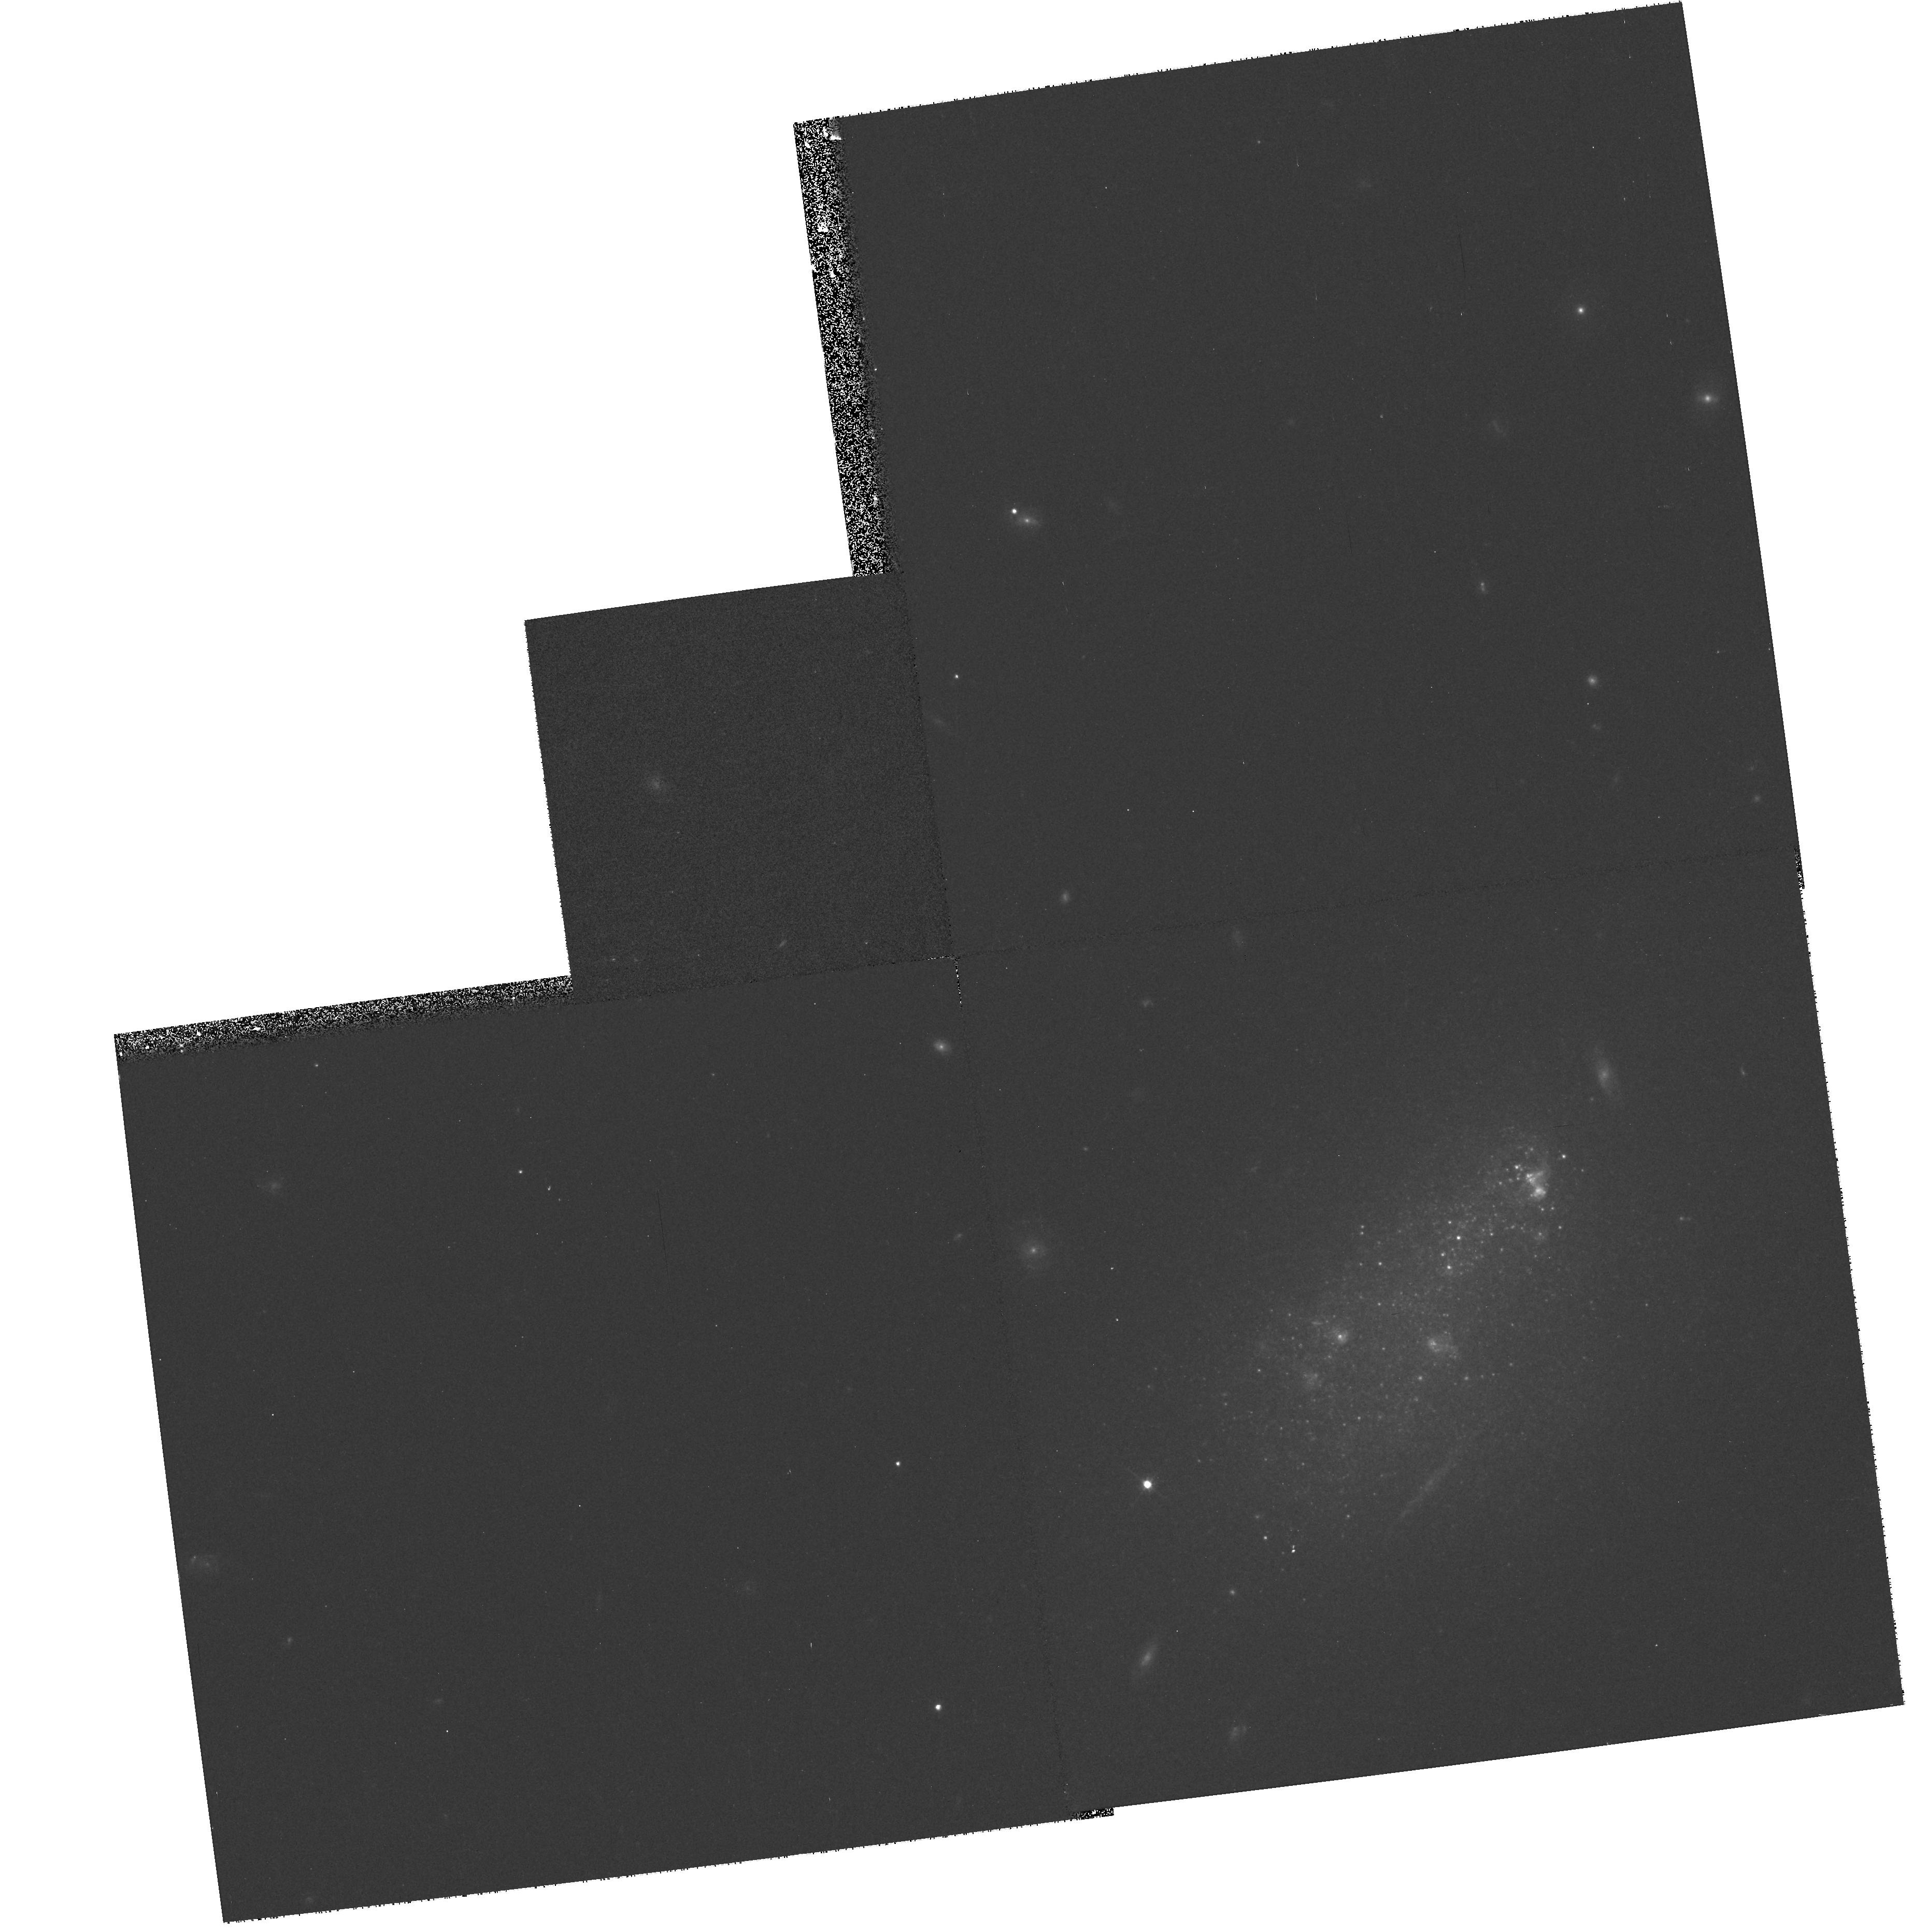
Target: UGC5423
Instrument: WFPC2/PC
Filter: F606W
Exposure: 10 min
Observation ID: hst_9162_30_wfpc2_pc_f606w_u6g230

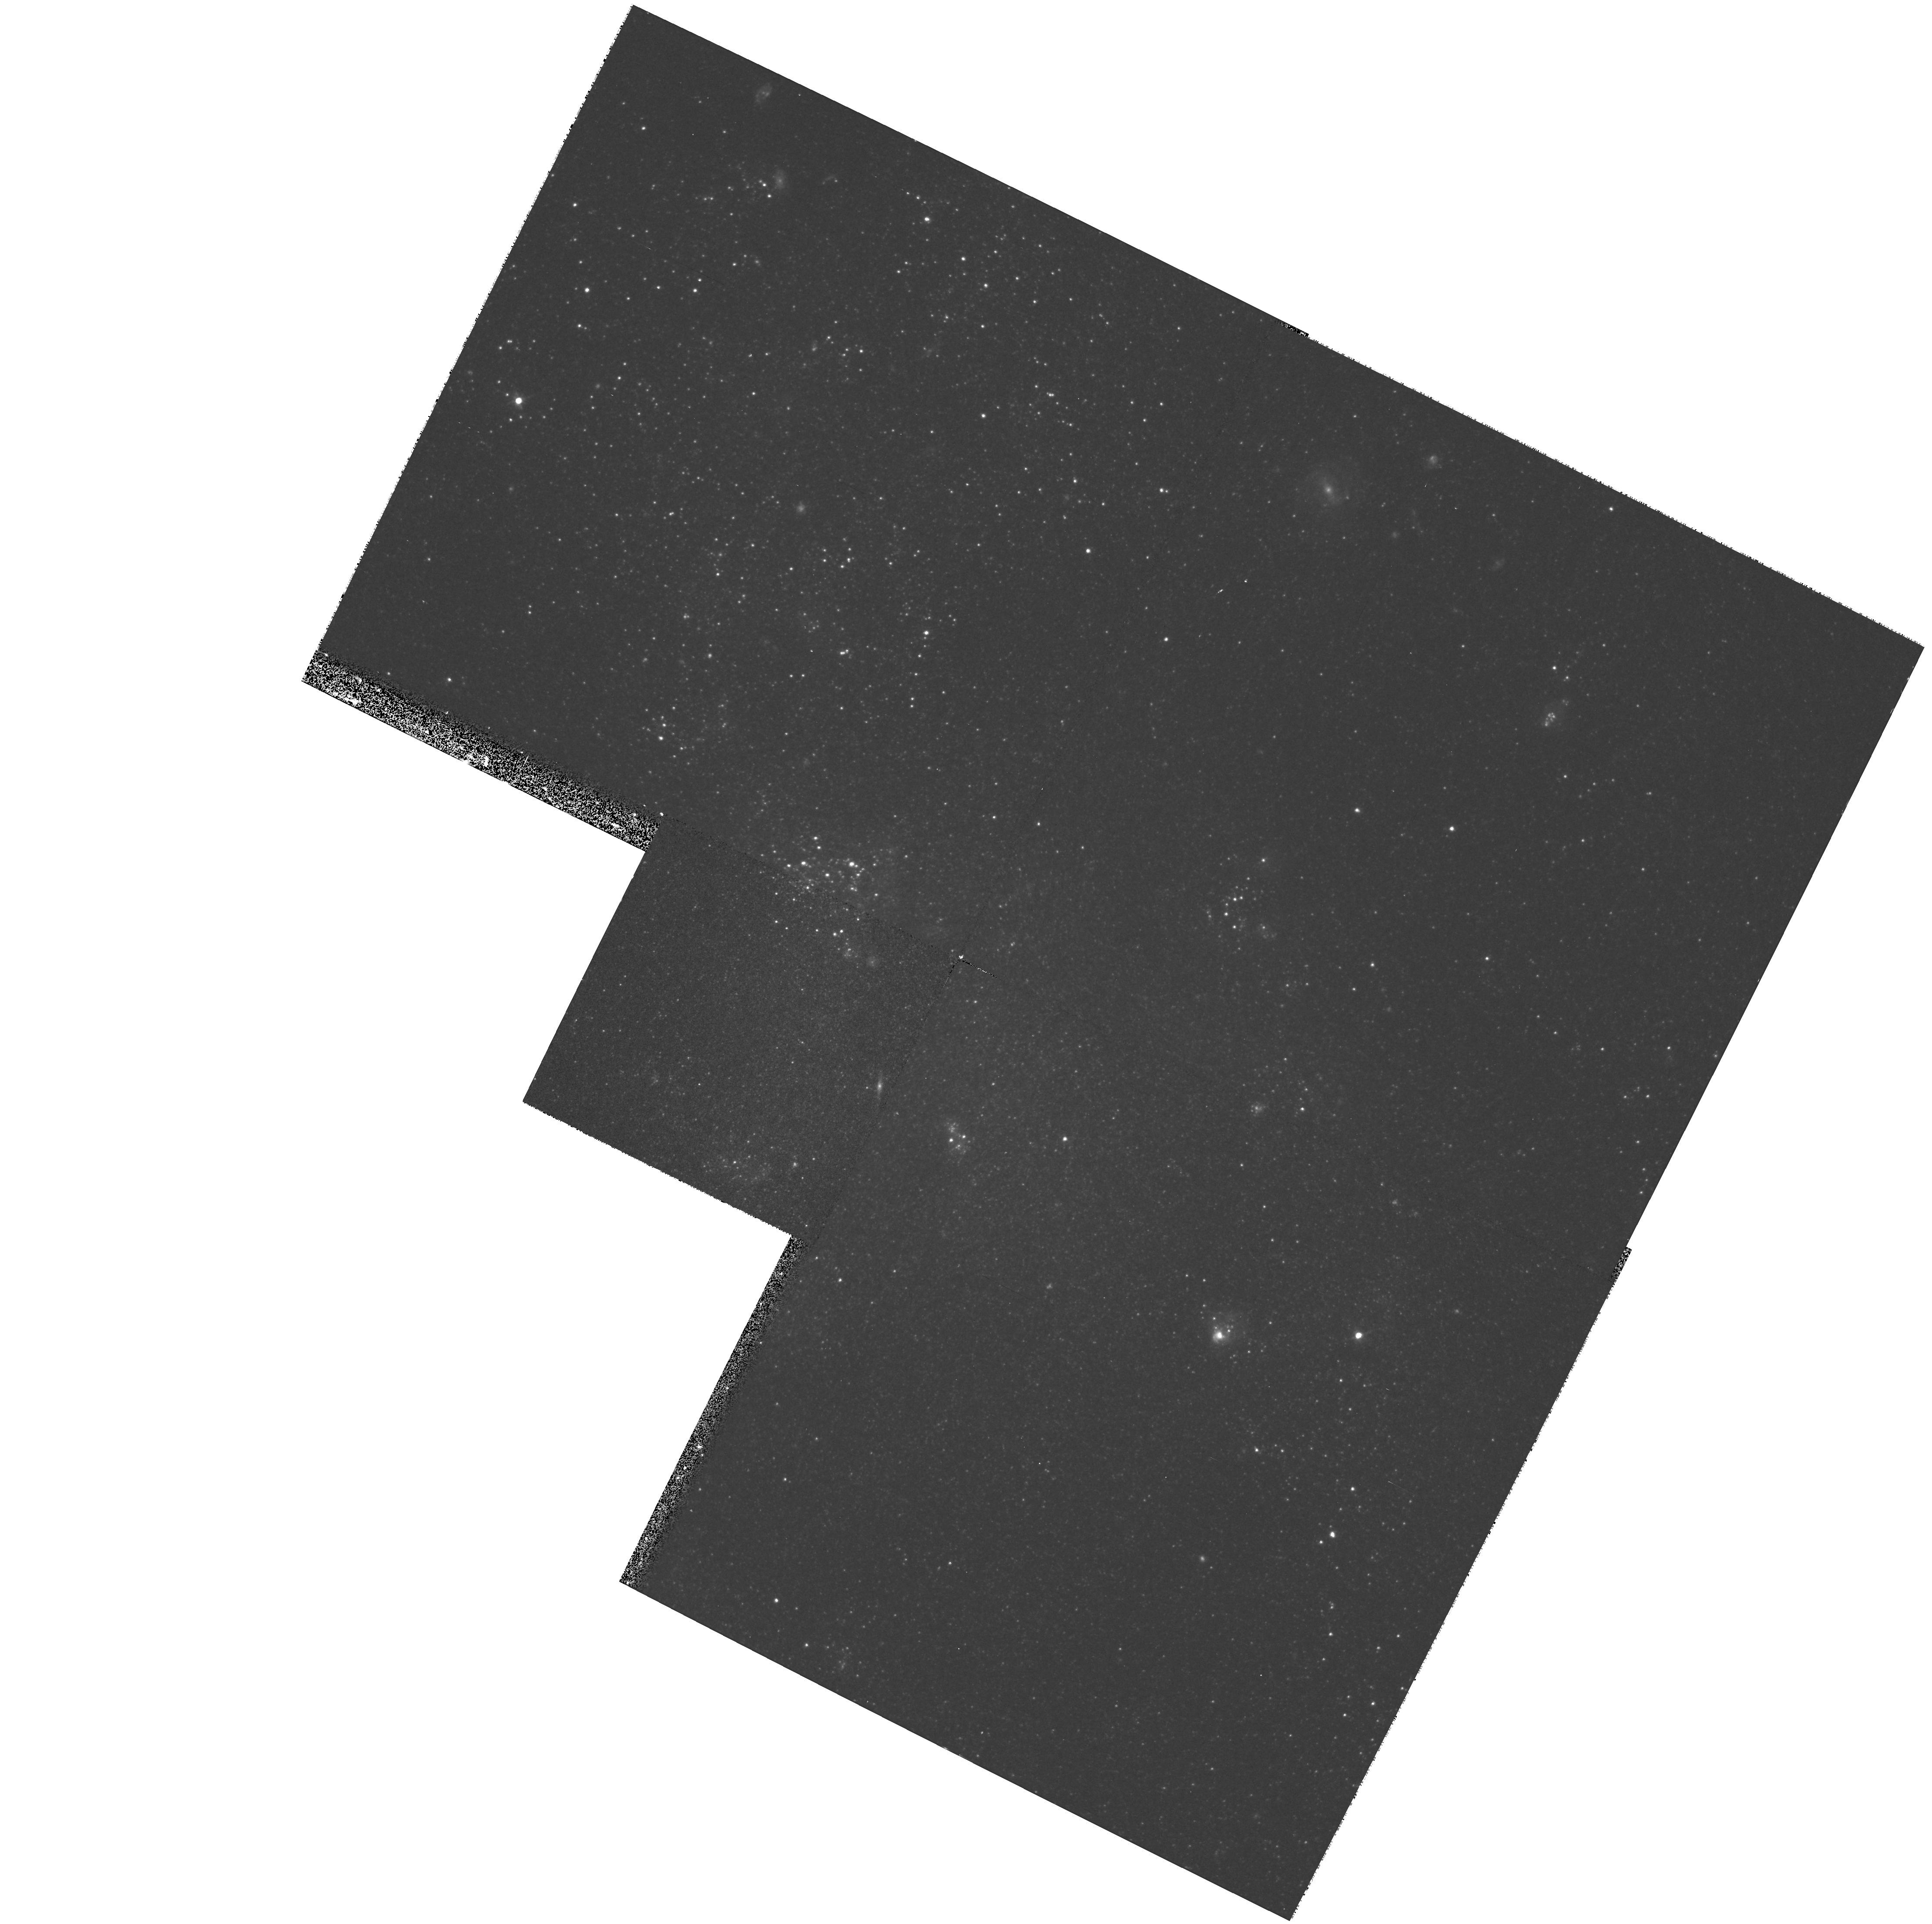
Target: UGC8188
Instrument: WFPC2/PC
Filter: F606W
Exposure: 10 min
Observation ID: hst_9162_44_wfpc2_pc_f606w_u6g244

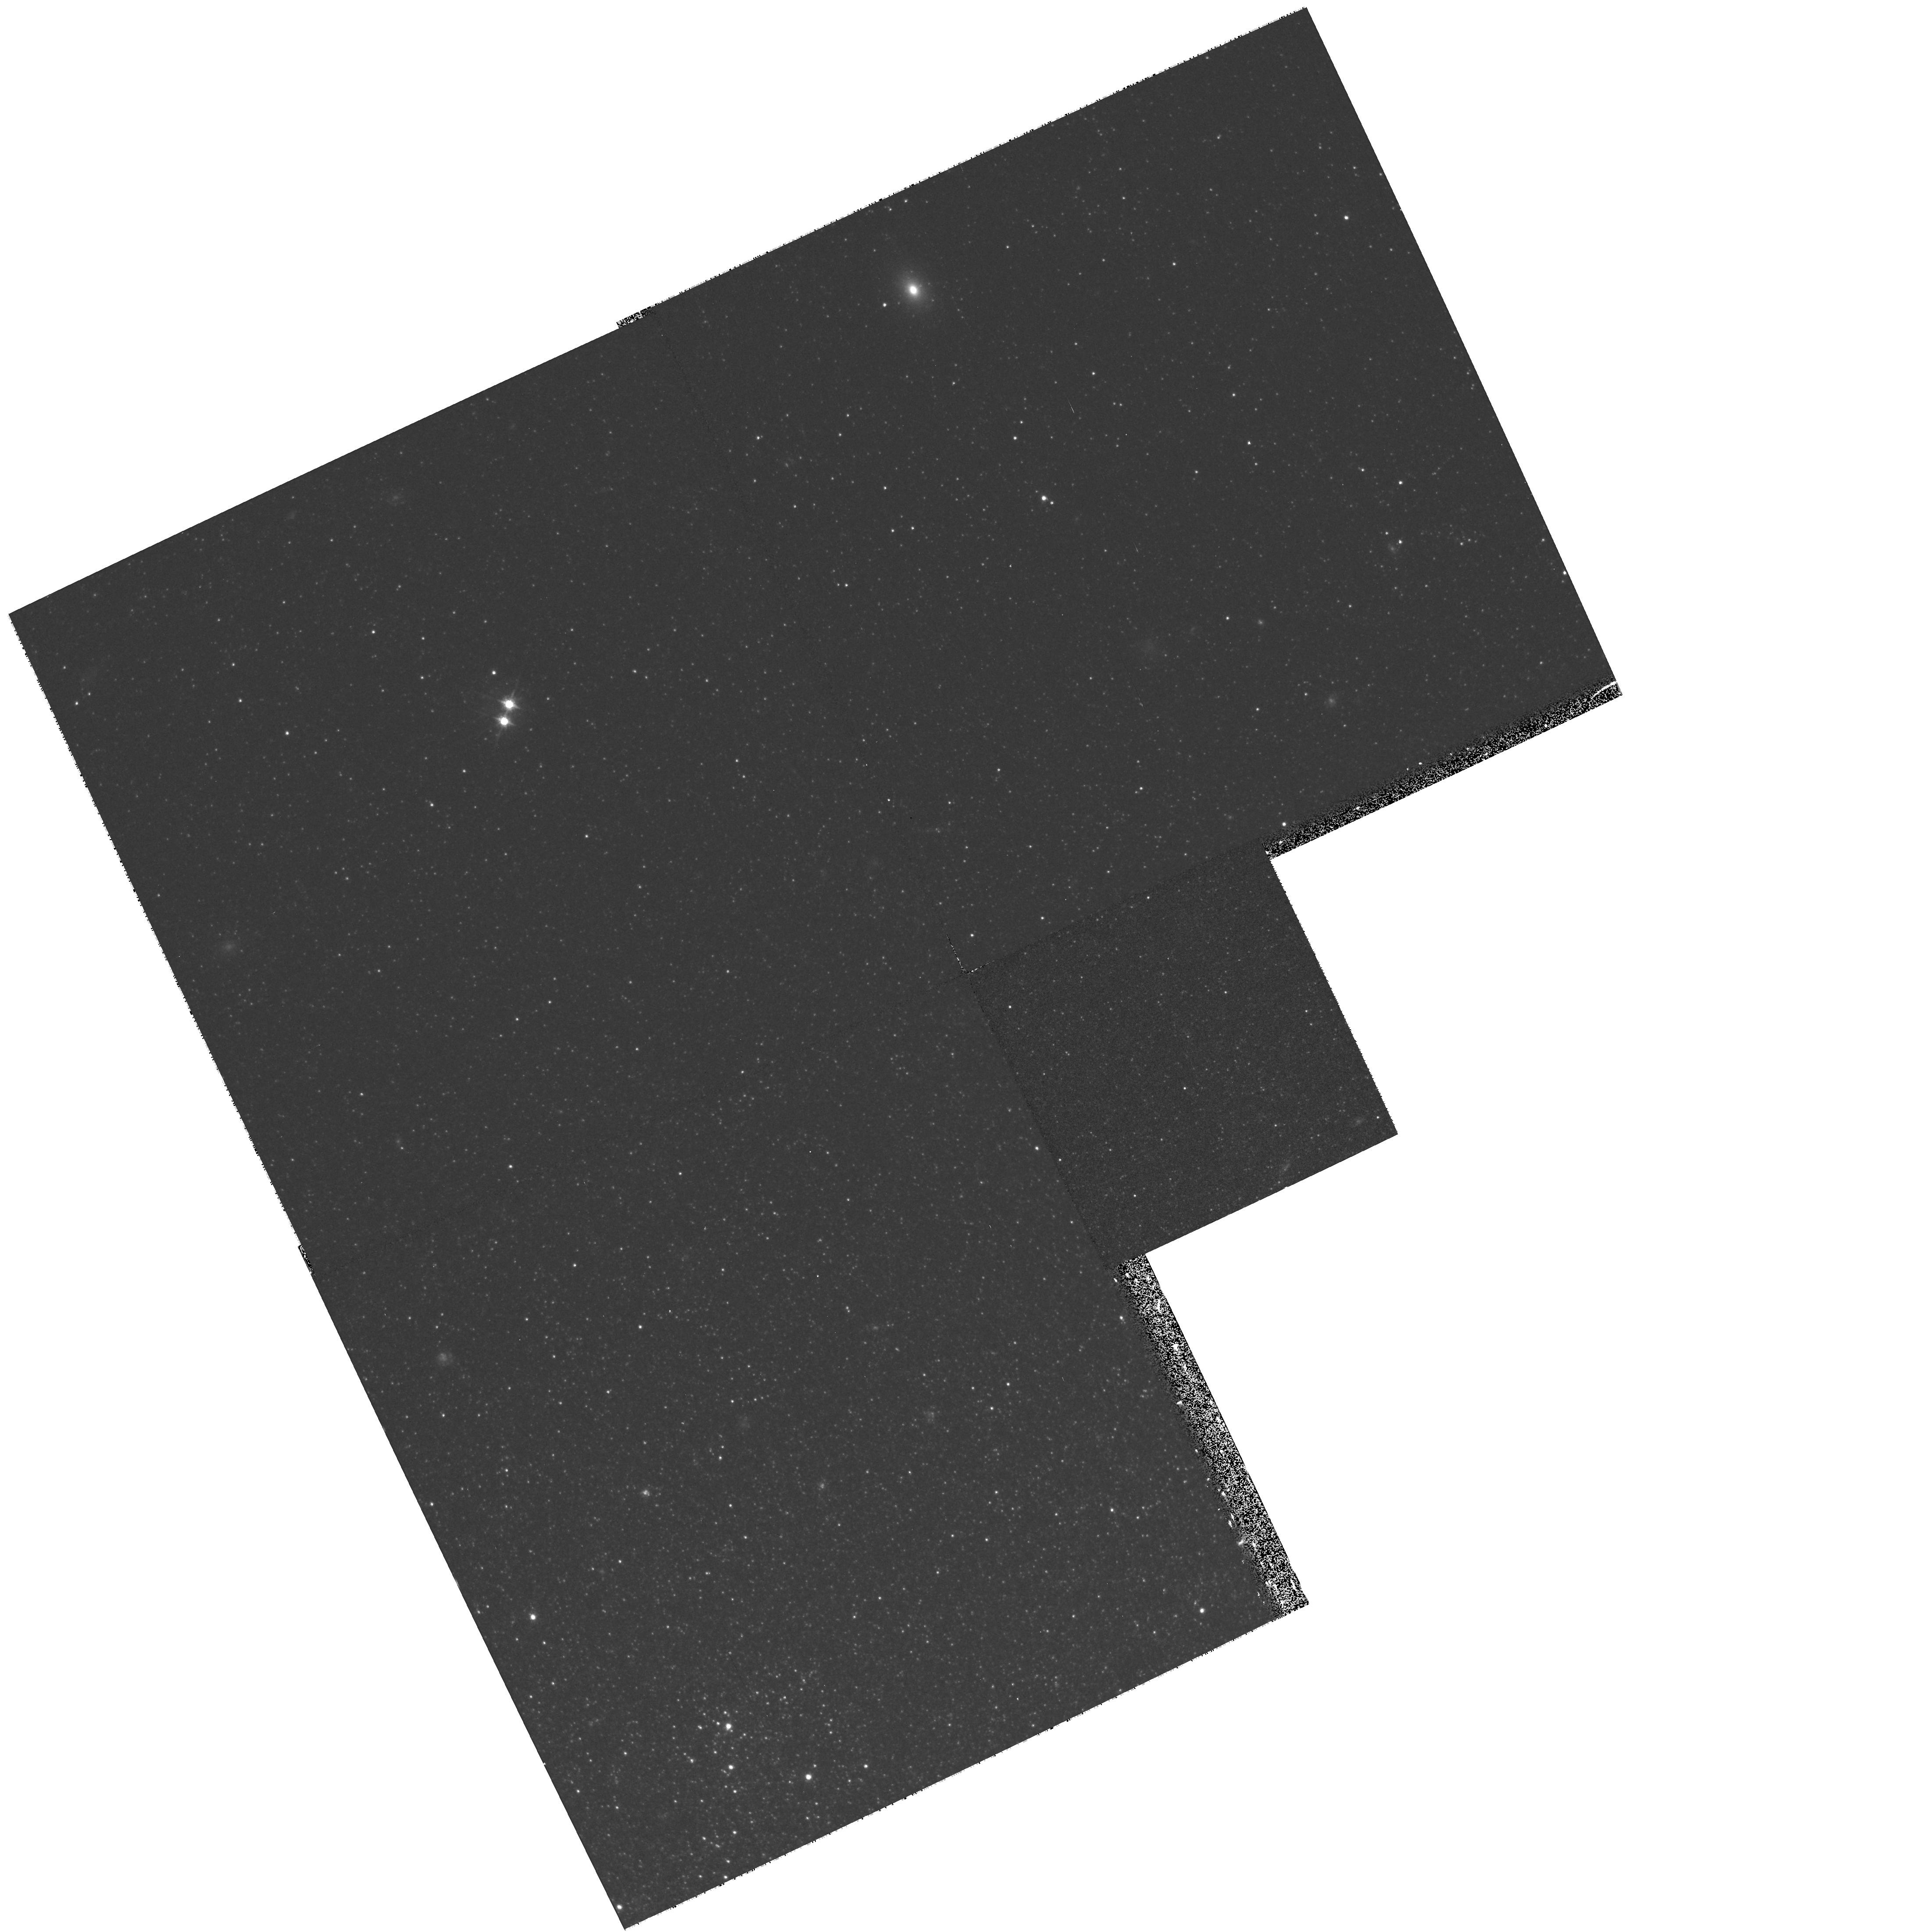
Target: NGC300-N6E1
Instrument: WFPC2/PC
Filter: F606W
Exposure: 10 min
Observation ID: hst_9162_12_wfpc2_pc_f606w_u6g212

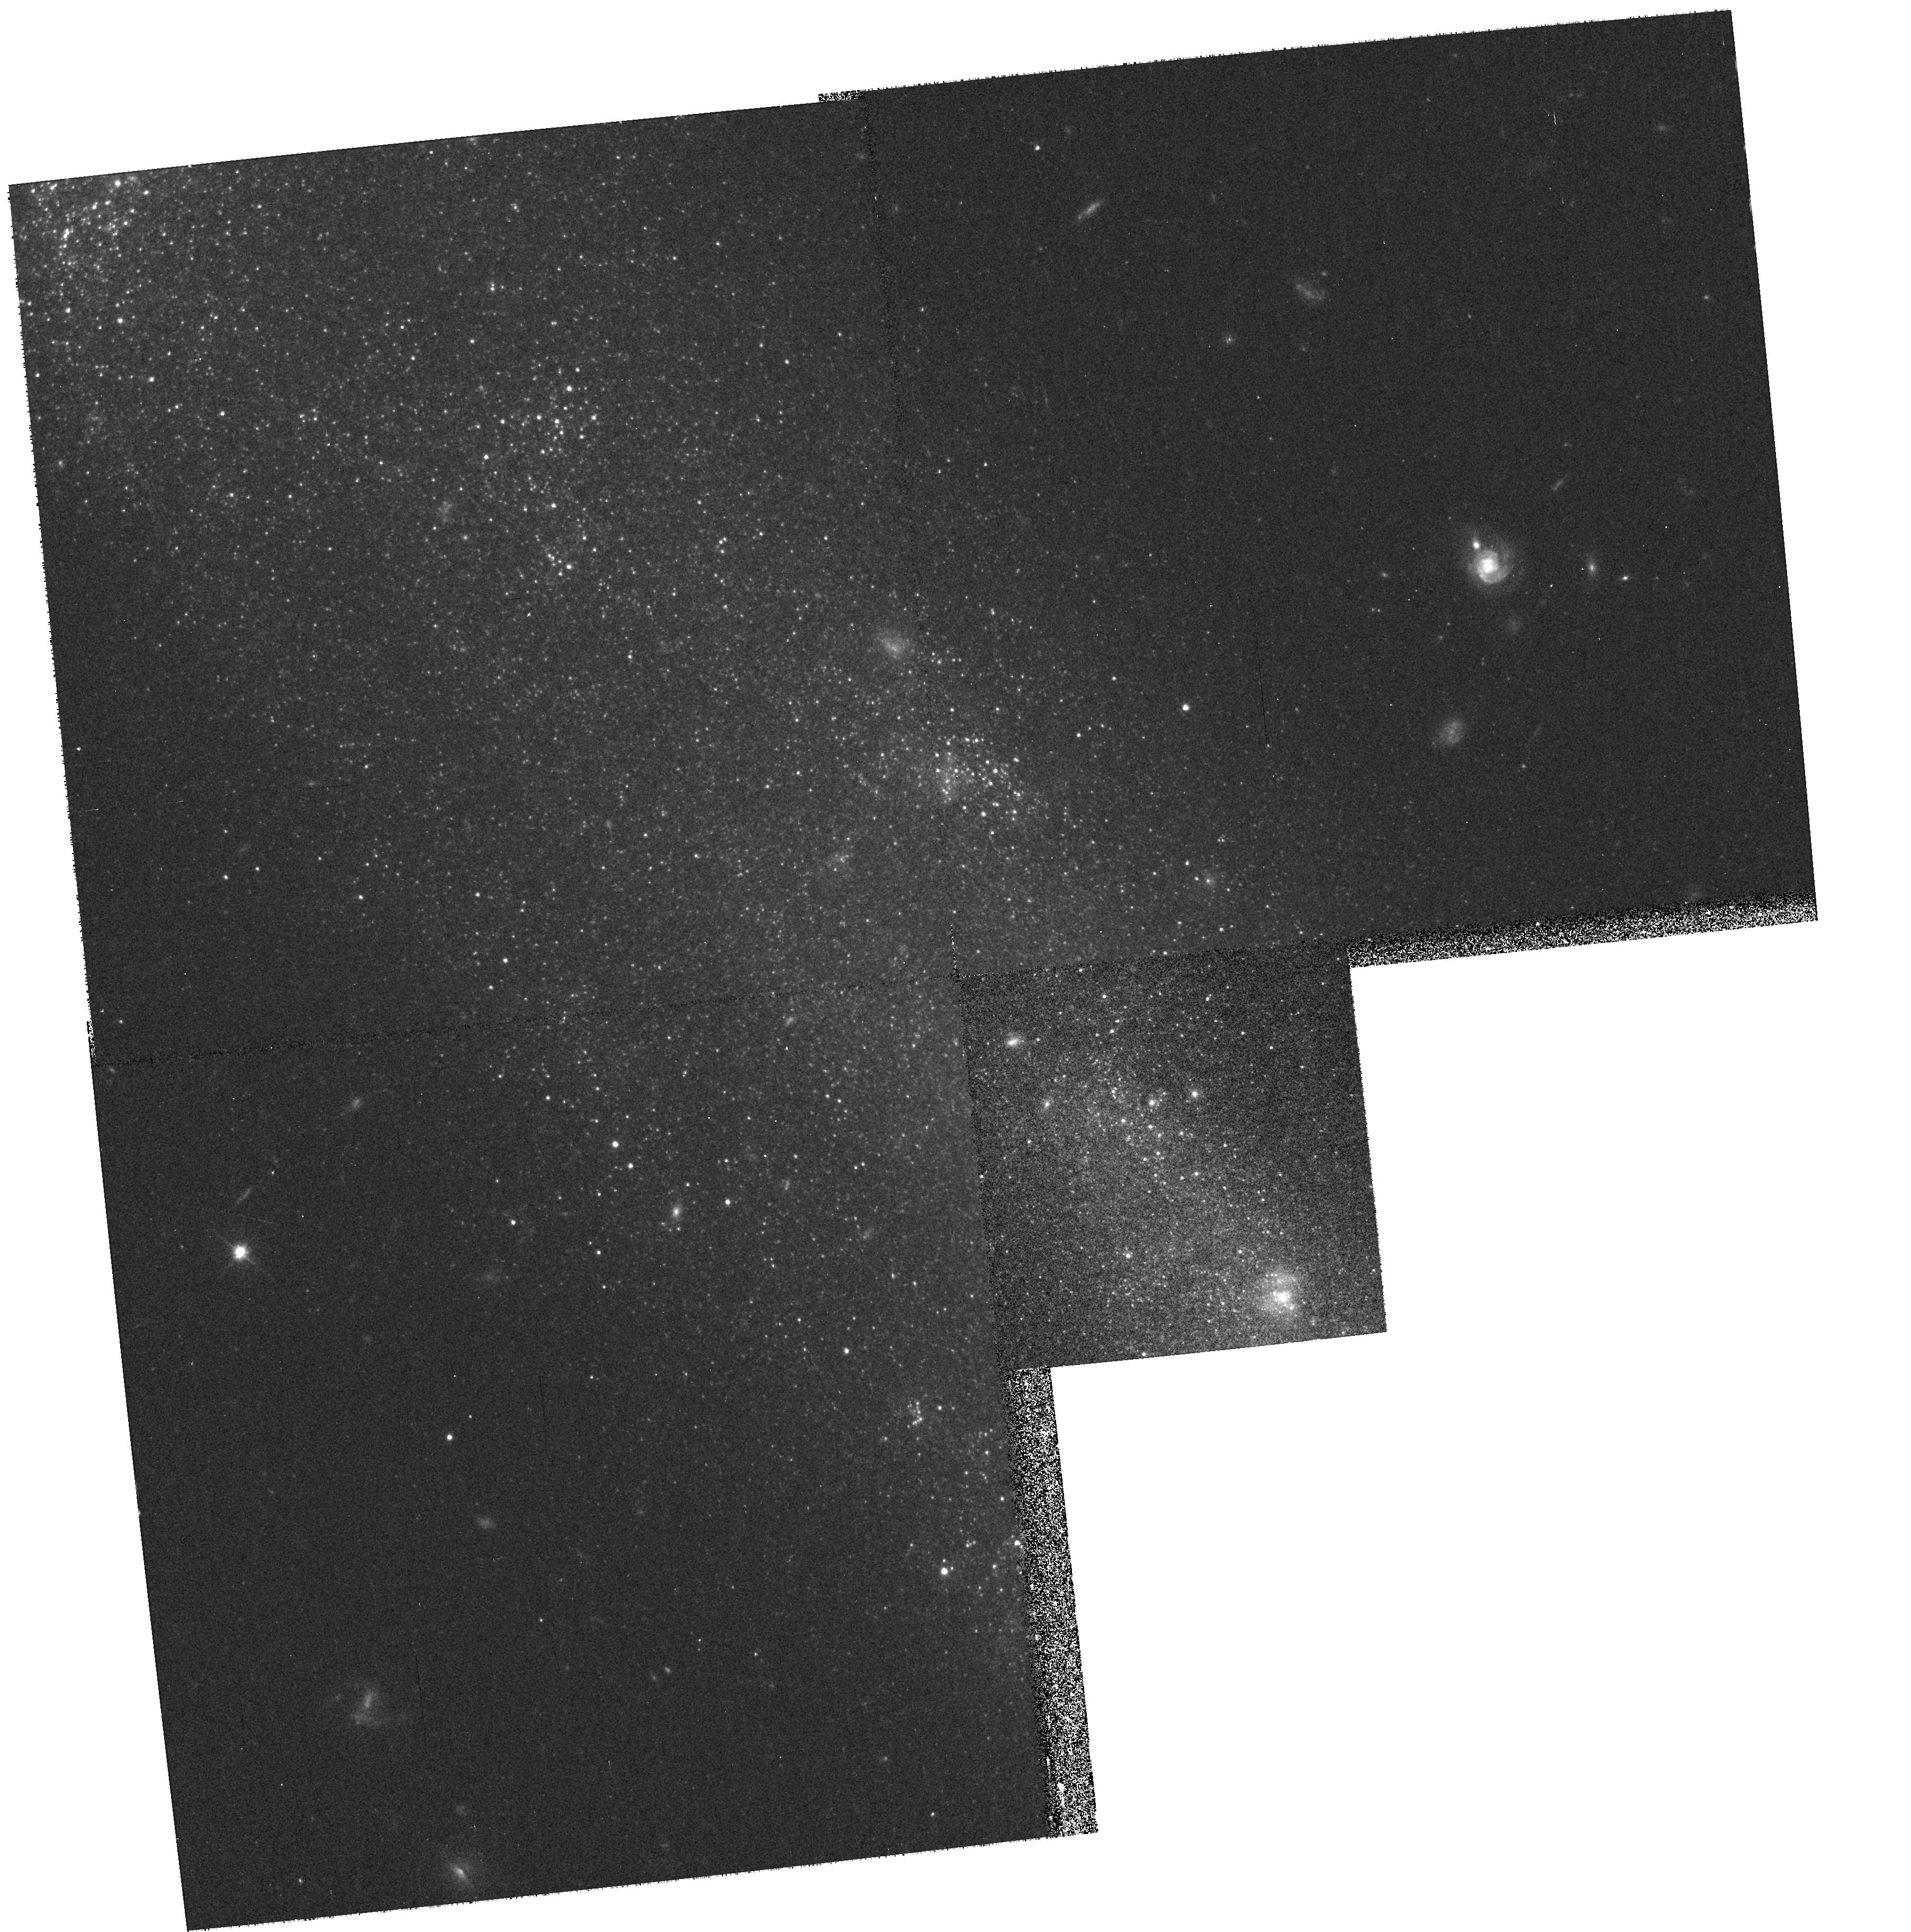
Target: PGC11139
Instrument: WFPC2/PC
Filter: F606W
Exposure: 10 min
Observation ID: hst_9162_22_wfpc2_pc_f606w_u6g222

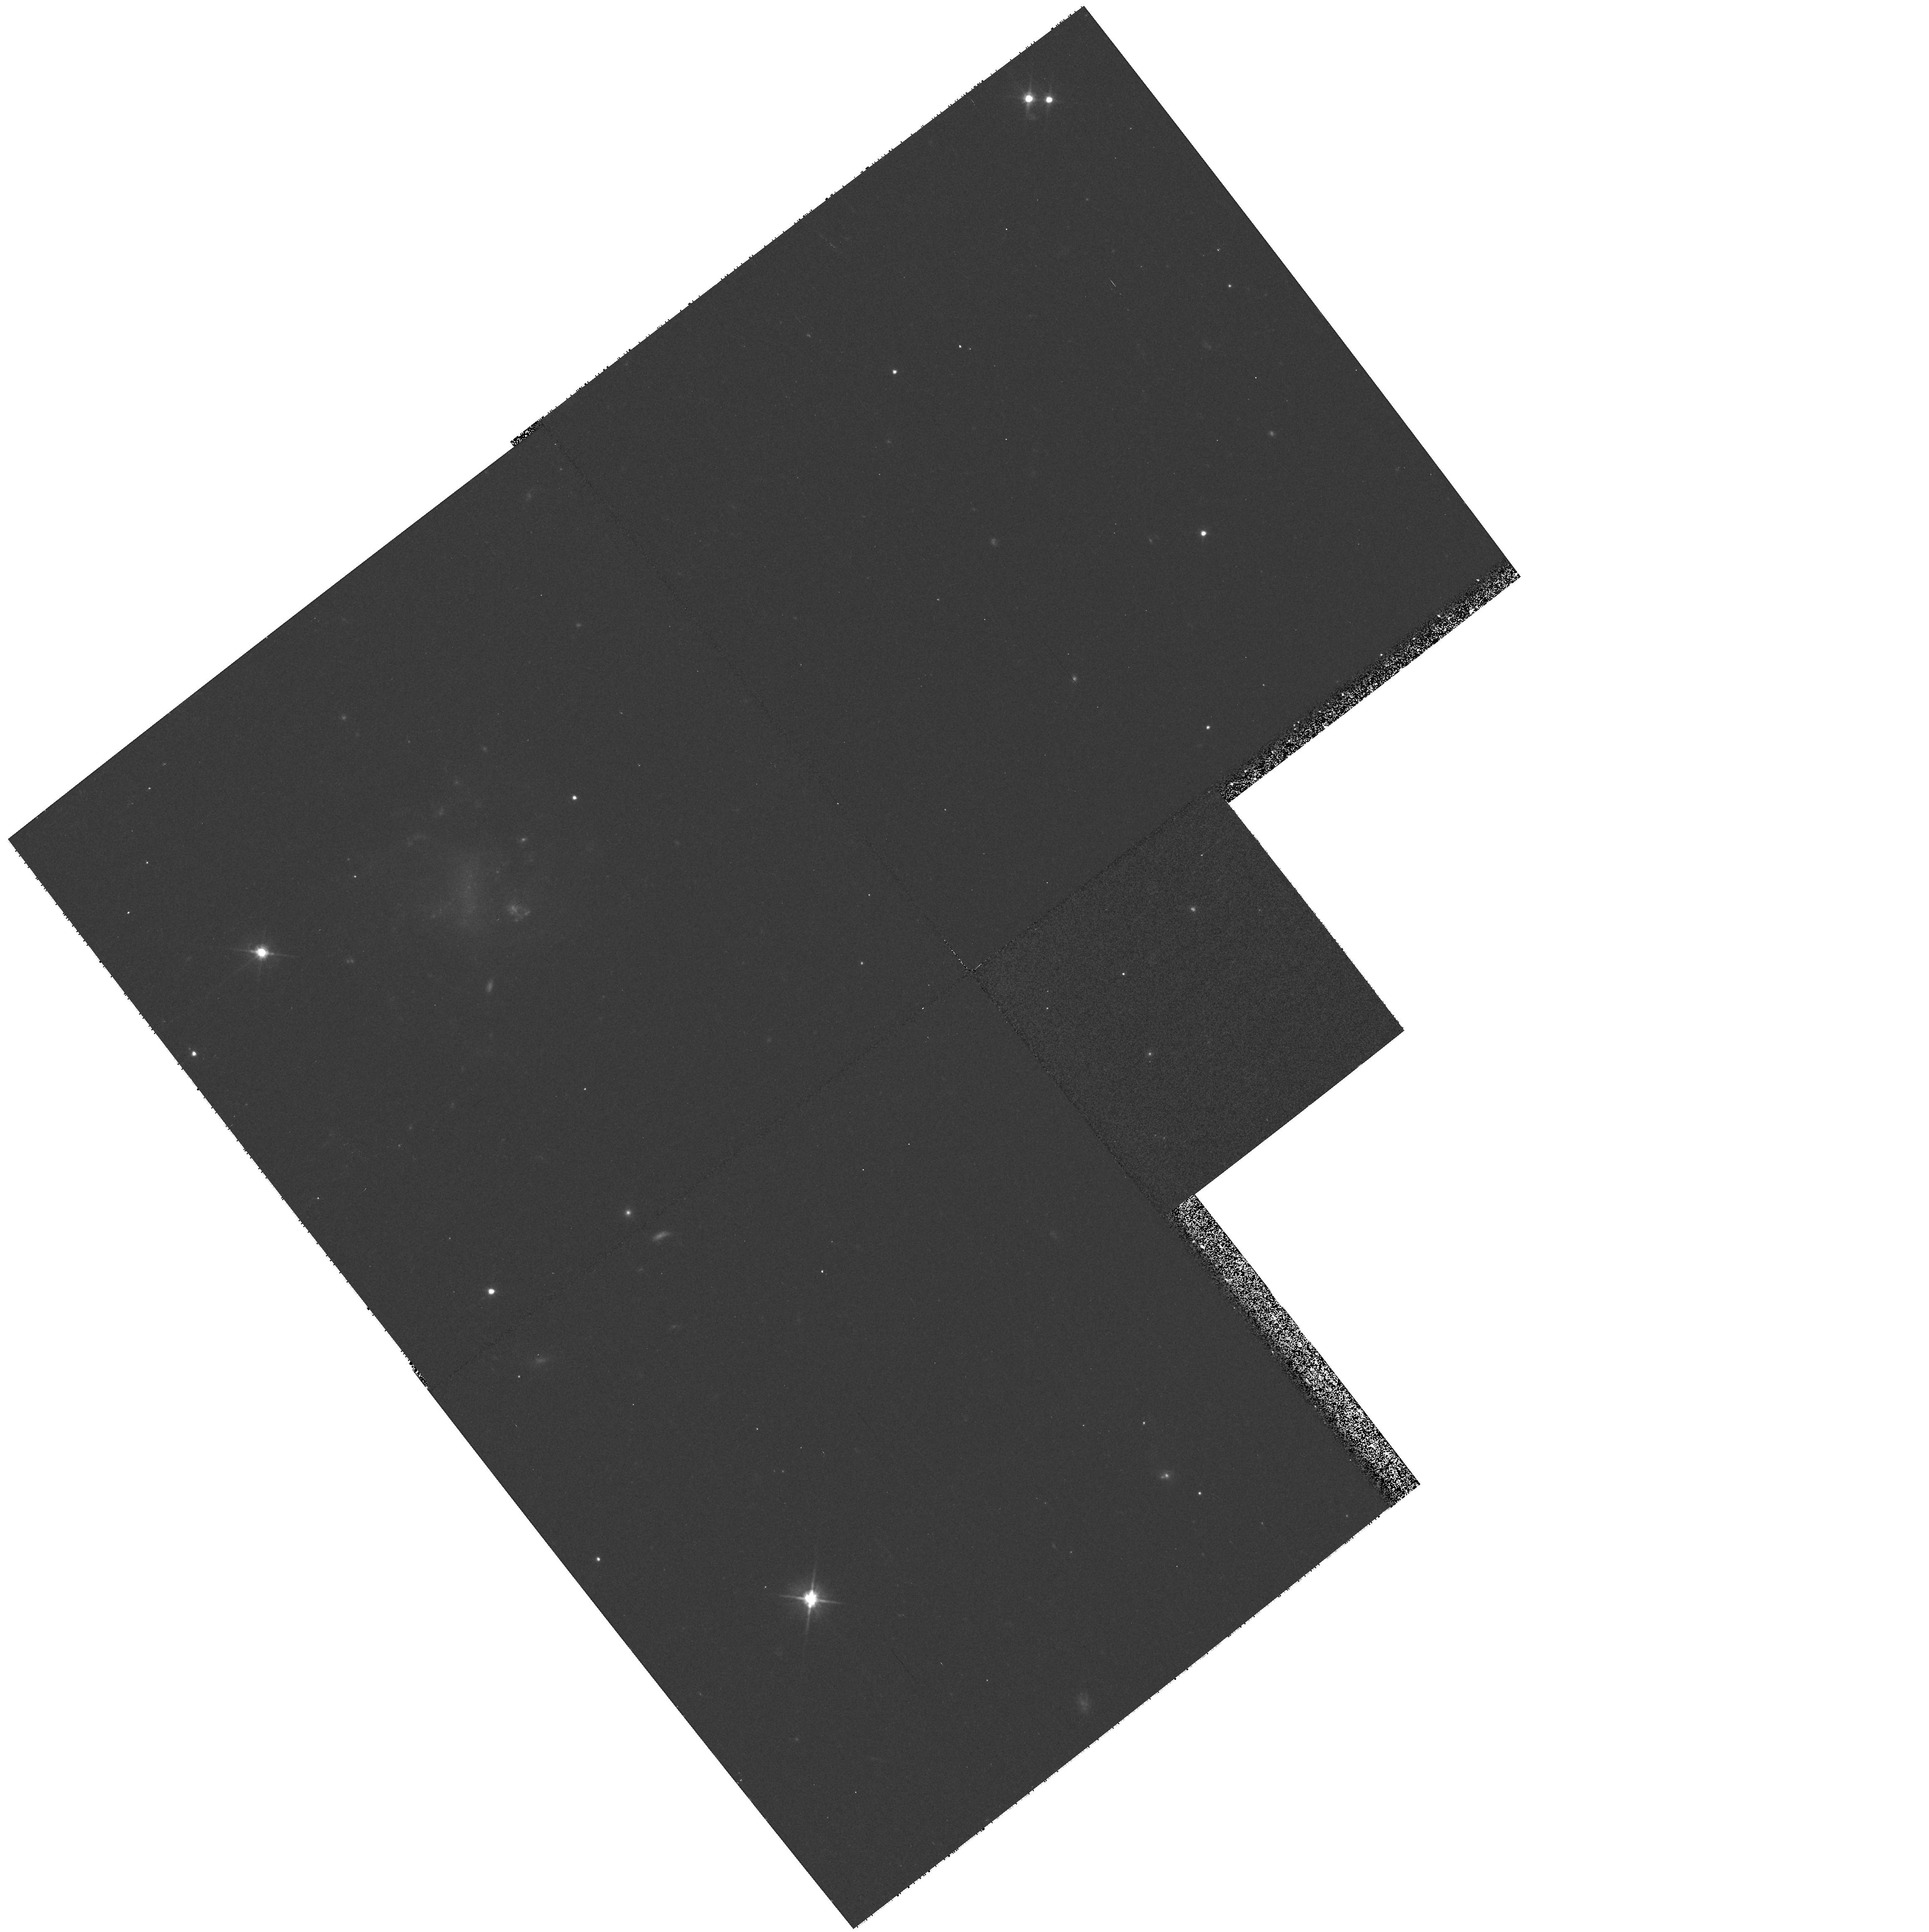
Target: SC2
Instrument: WFPC2/PC
Filter: F606W
Exposure: 10 min
Observation ID: hst_9162_18_wfpc2_pc_f606w_u6g218

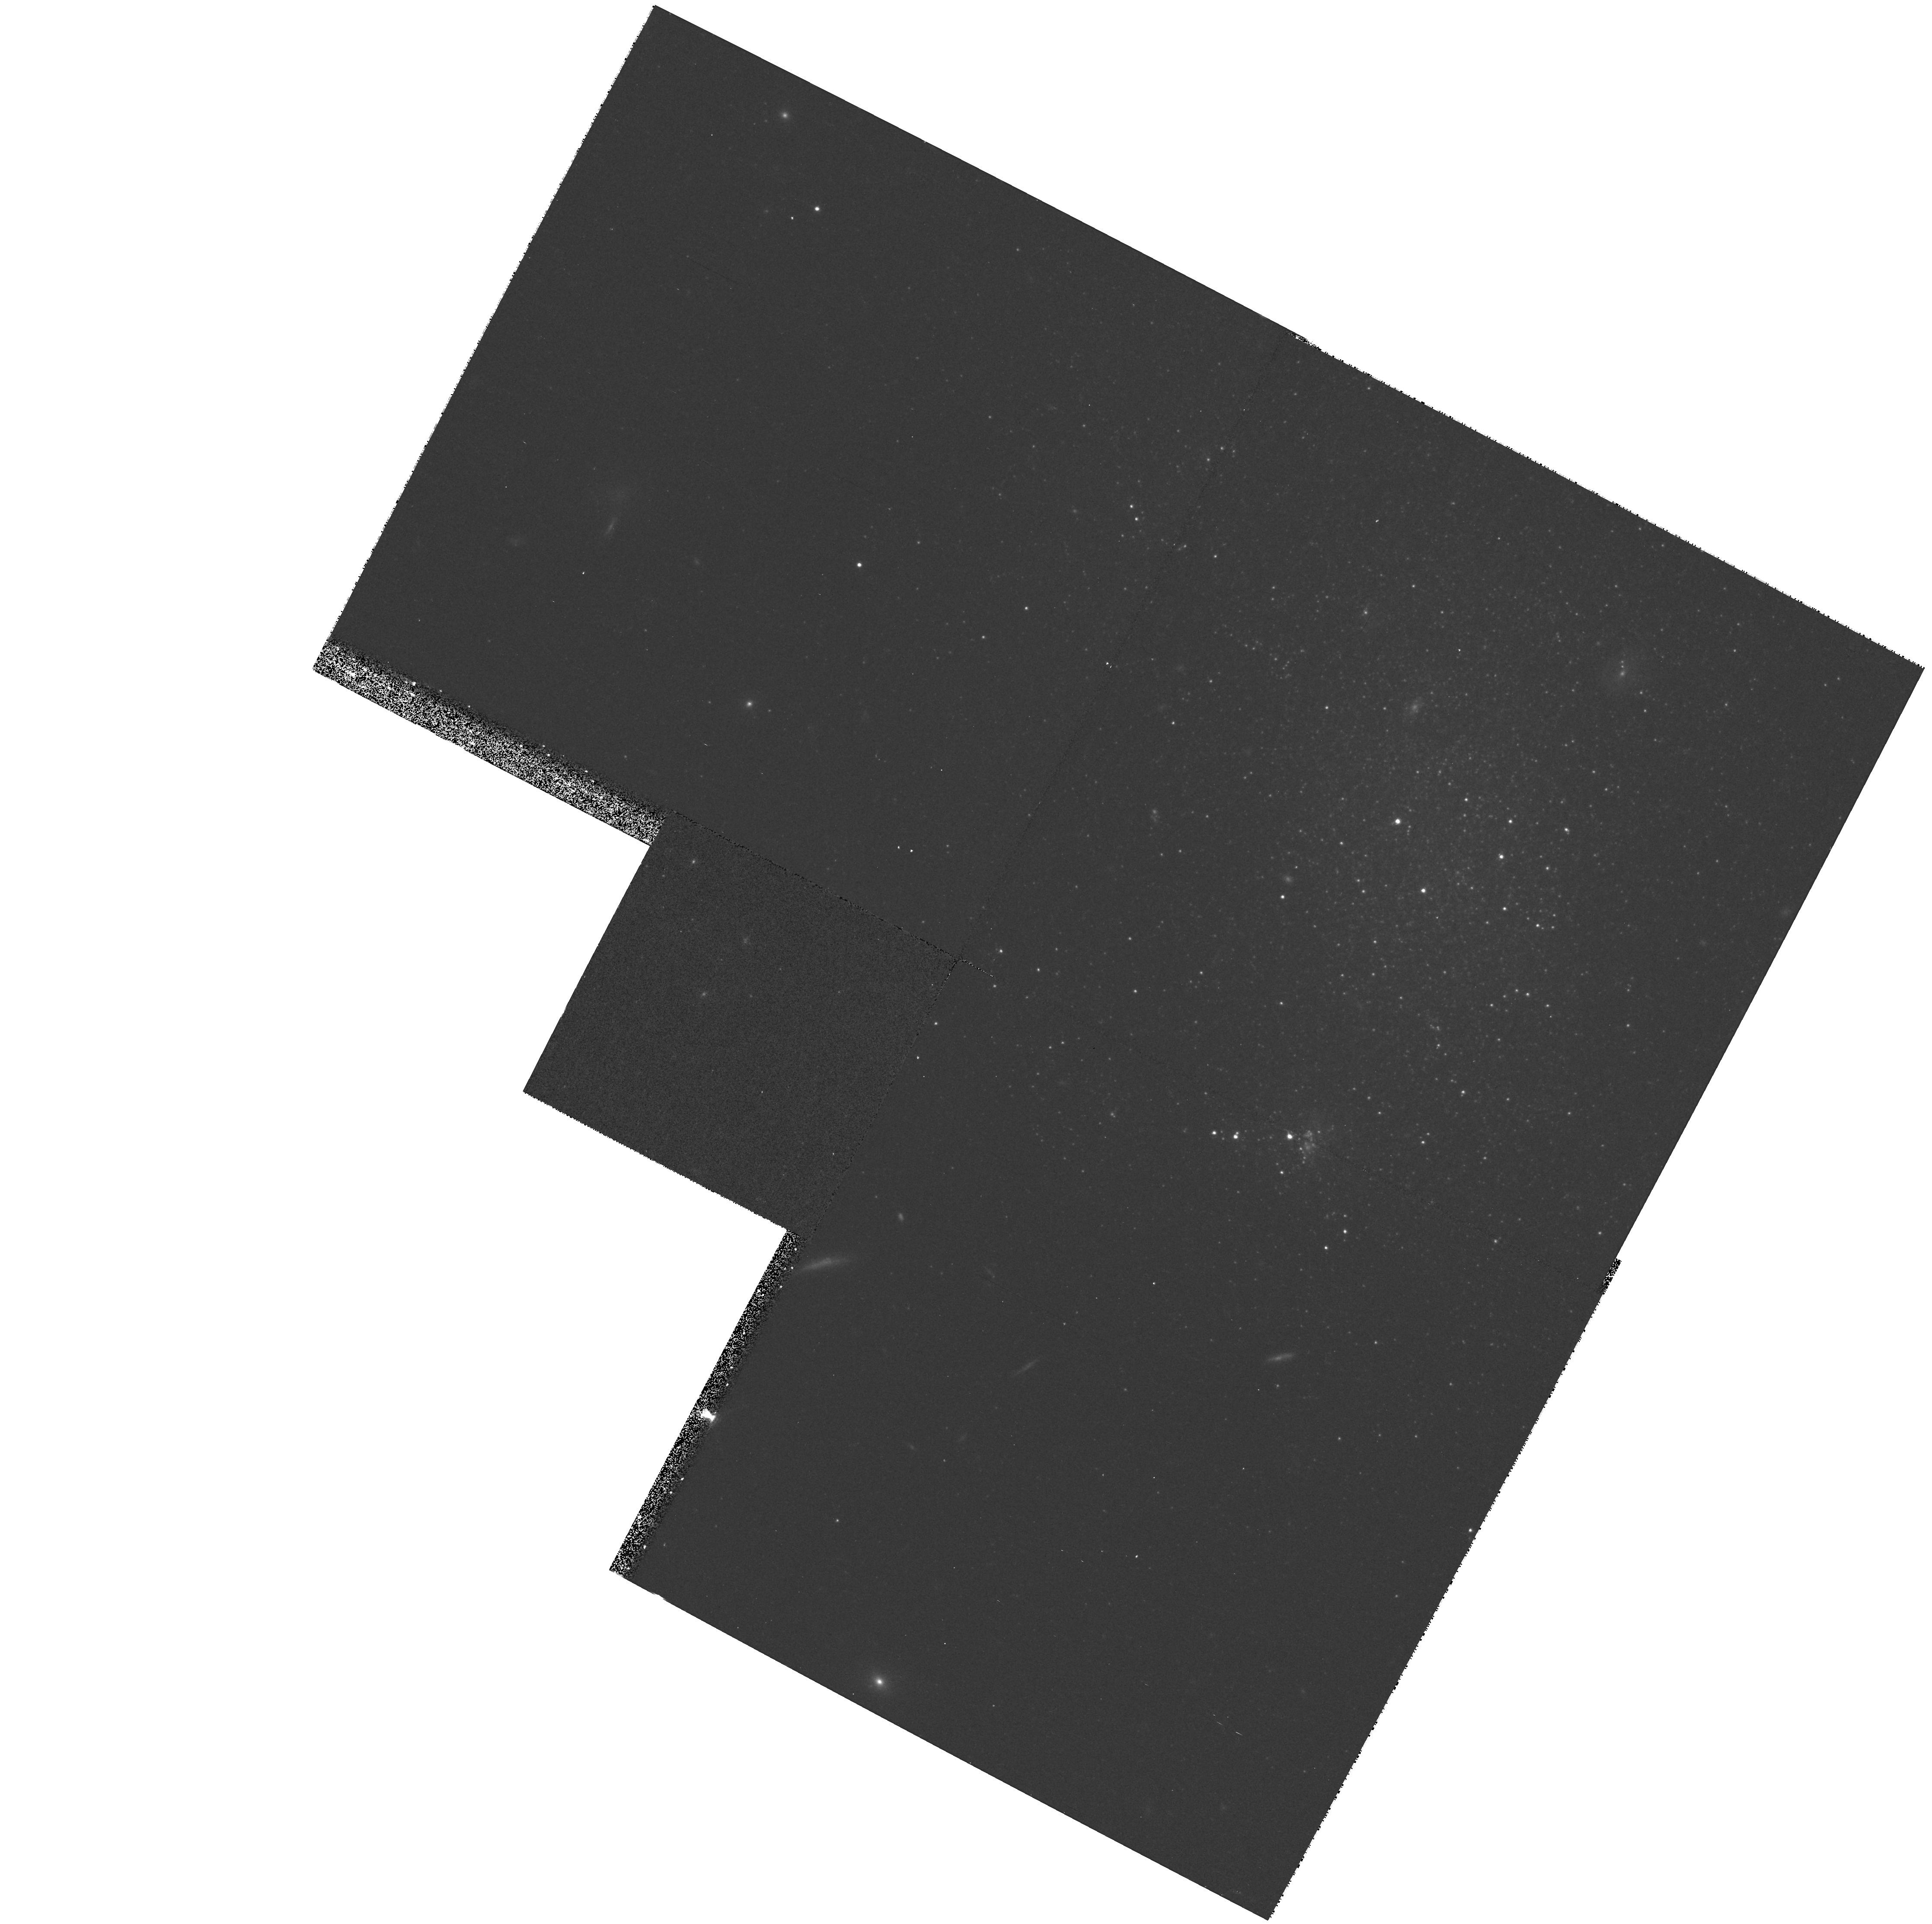
Target: UGC7866
Instrument: WFPC2/PC
Filter: F814W
Exposure: 10 min
Observation ID: hst_9162_50_wfpc2_pc_f814w_u6g250

Local Galaxy Flows and the Local Mass Density (PI: Tully, R. Brent)

Dark matter is the main constituent of the universe, yet we do not know how much there is, how it is distributed, or its composition. Galaxies contain dark matter that extends many tens of kiloparsecs from their centers, but we do not know the limits. The distribution of total mass in the universe can be determined by modelling the orbits galaxies have followed. Seven components of phase space per object are needed to solve the gravitational mechanics. One accessible component is distances which can be efficiently obtained with the TRGB method to an accuracy of better than 10%. Together with the other 6 known components; RA, DEC, cz, and the three components of peculiar velocity at t=0 (which were zero in a homogeneous early universe), one can solve for the masses, the mass distributions, and the orbits of about 120 galaxies at <5 Mpc. We compute orbits with the Numerical Action method developed by Peebles. TRGB distances for 28 galaxies will be determined in this program. In combination with other sources, a total of about 100 galaxies within 5 Mpc will have accurate distances. This HST data will constrain the mass distribution of galaxies plus total masses for the nearest 4 groups. A subset of these galaxies will be selected for proper motion studies with the Space Interferometry Mission. SIM will overconstrain the models with another 2 components of the velocity vector per galaxy.